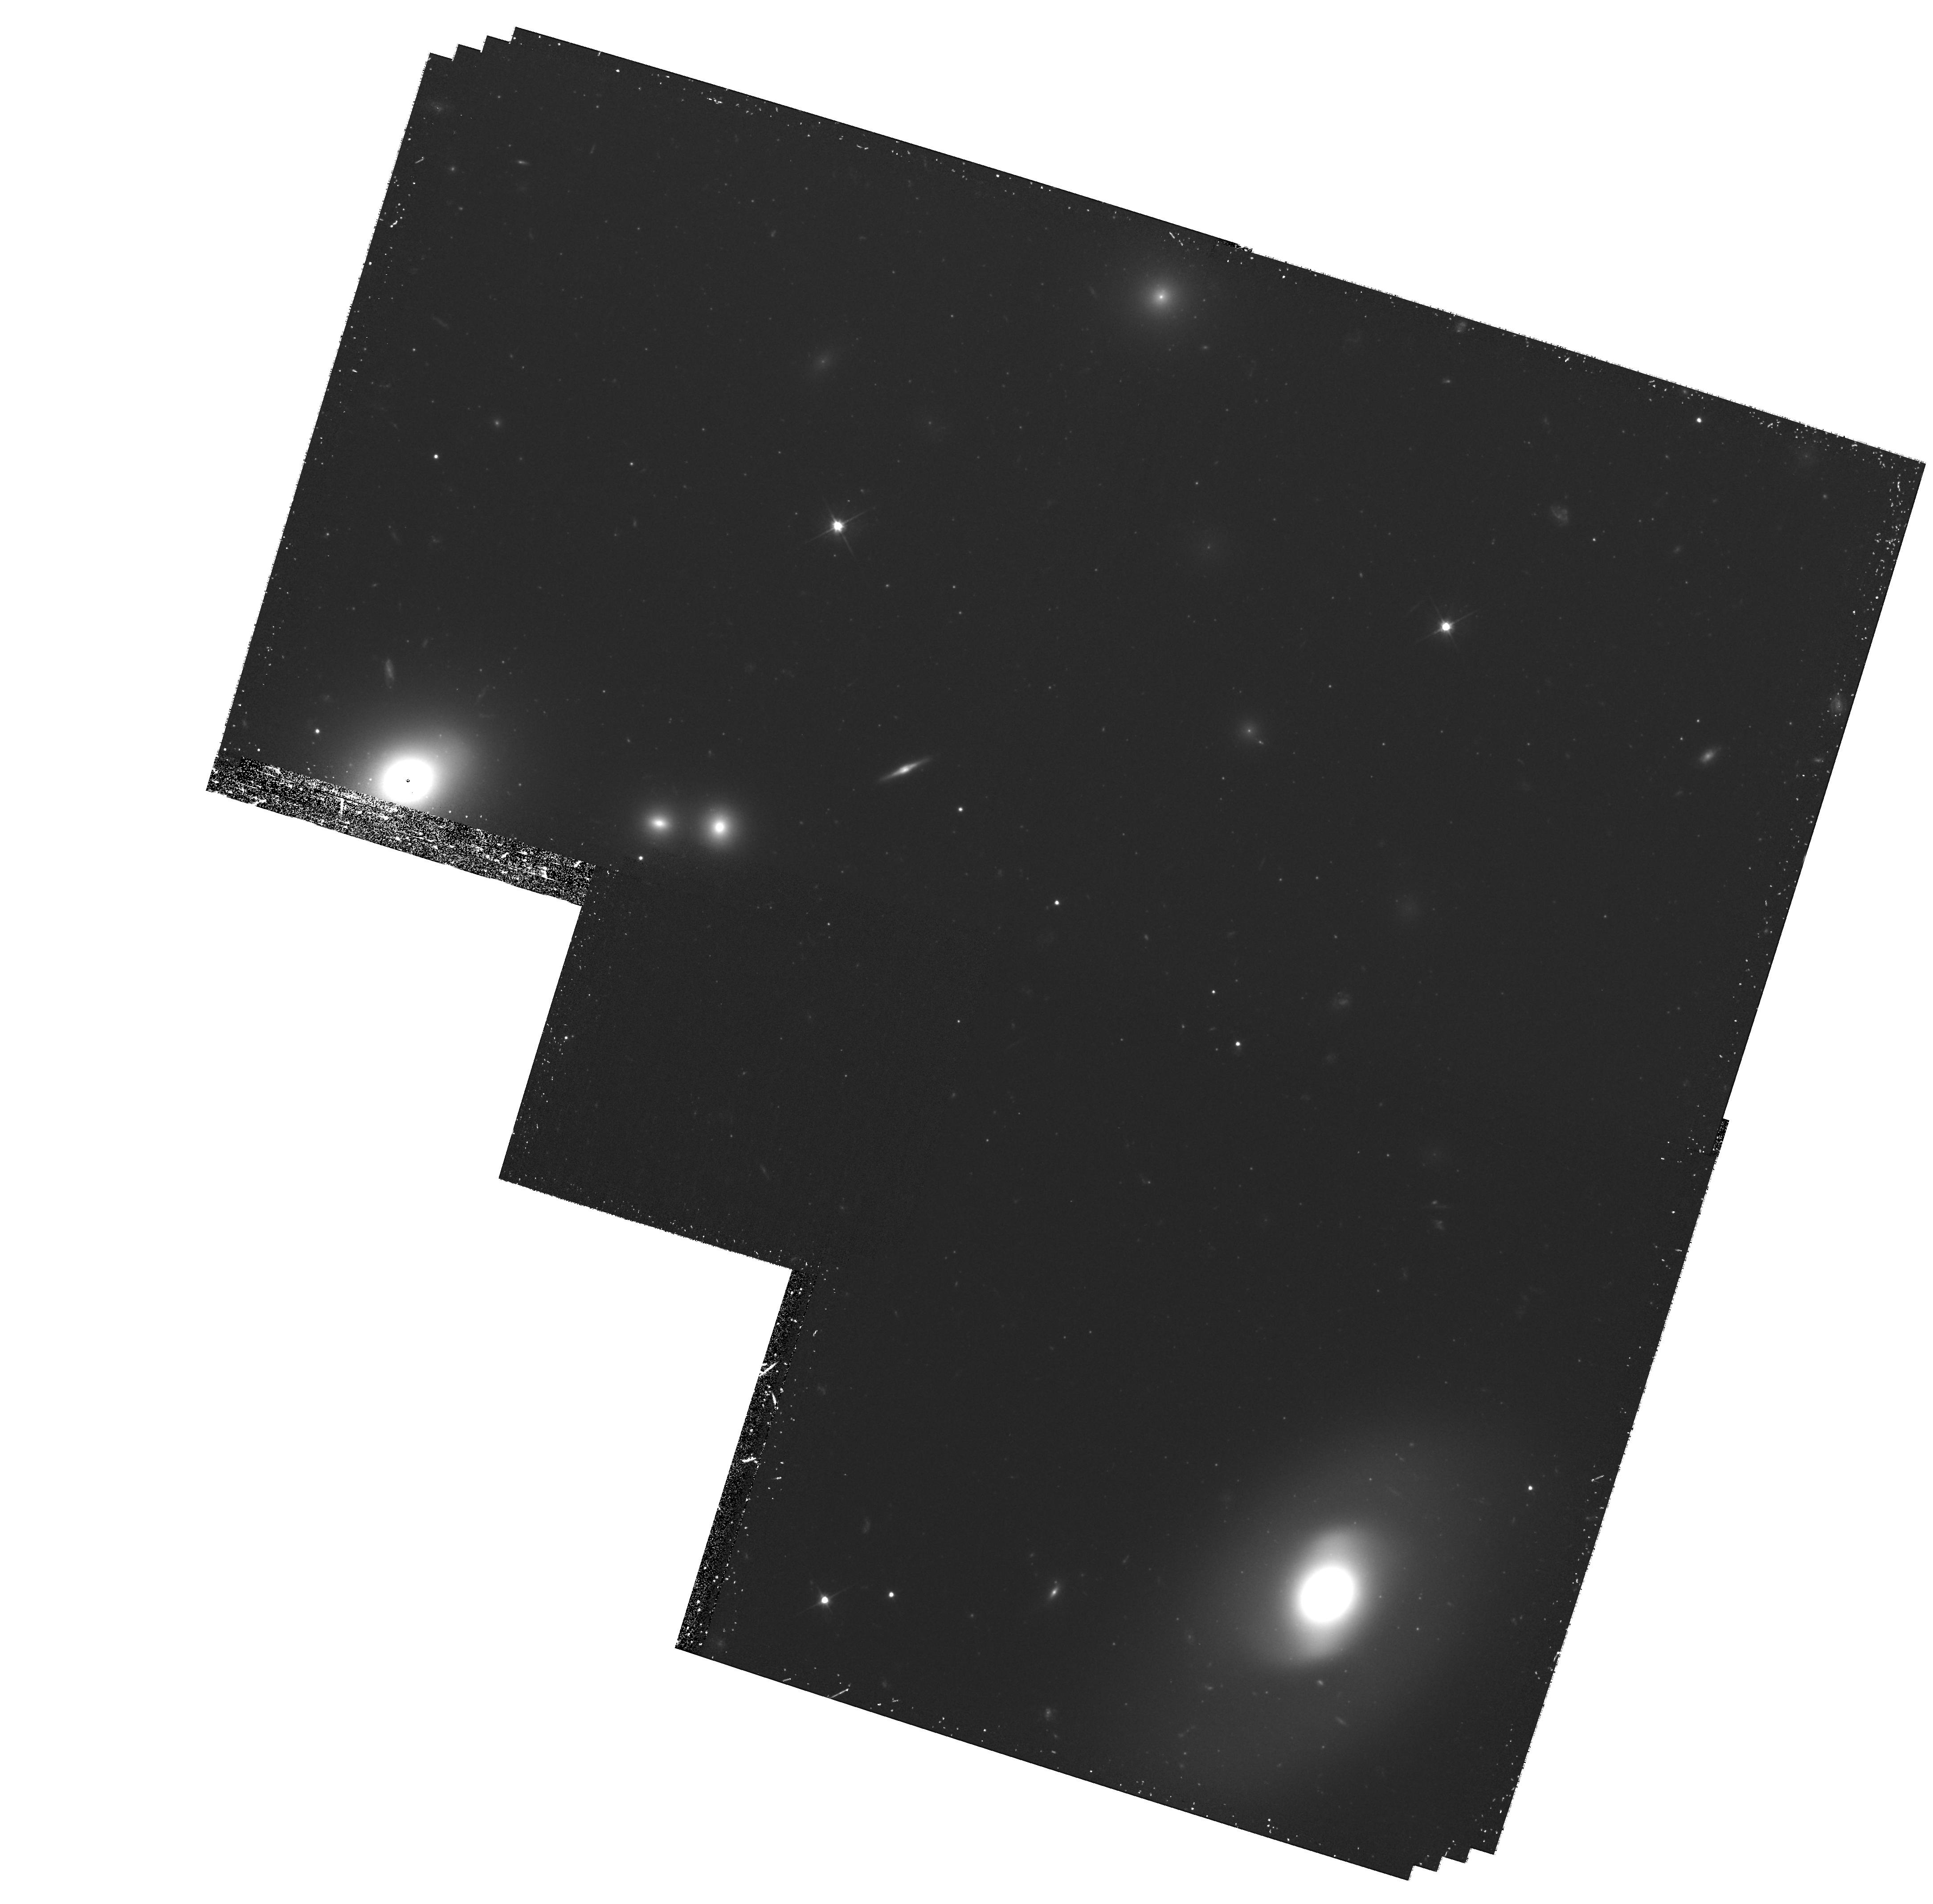
Target: field at RA 194.876°, Dec 27.909°. Instrument: WFPC2/PC. Filter: F606W. Exposure: 1.4 h. Observation ID: hst_10397_52_wfpc2_pc_f606w_u96f52

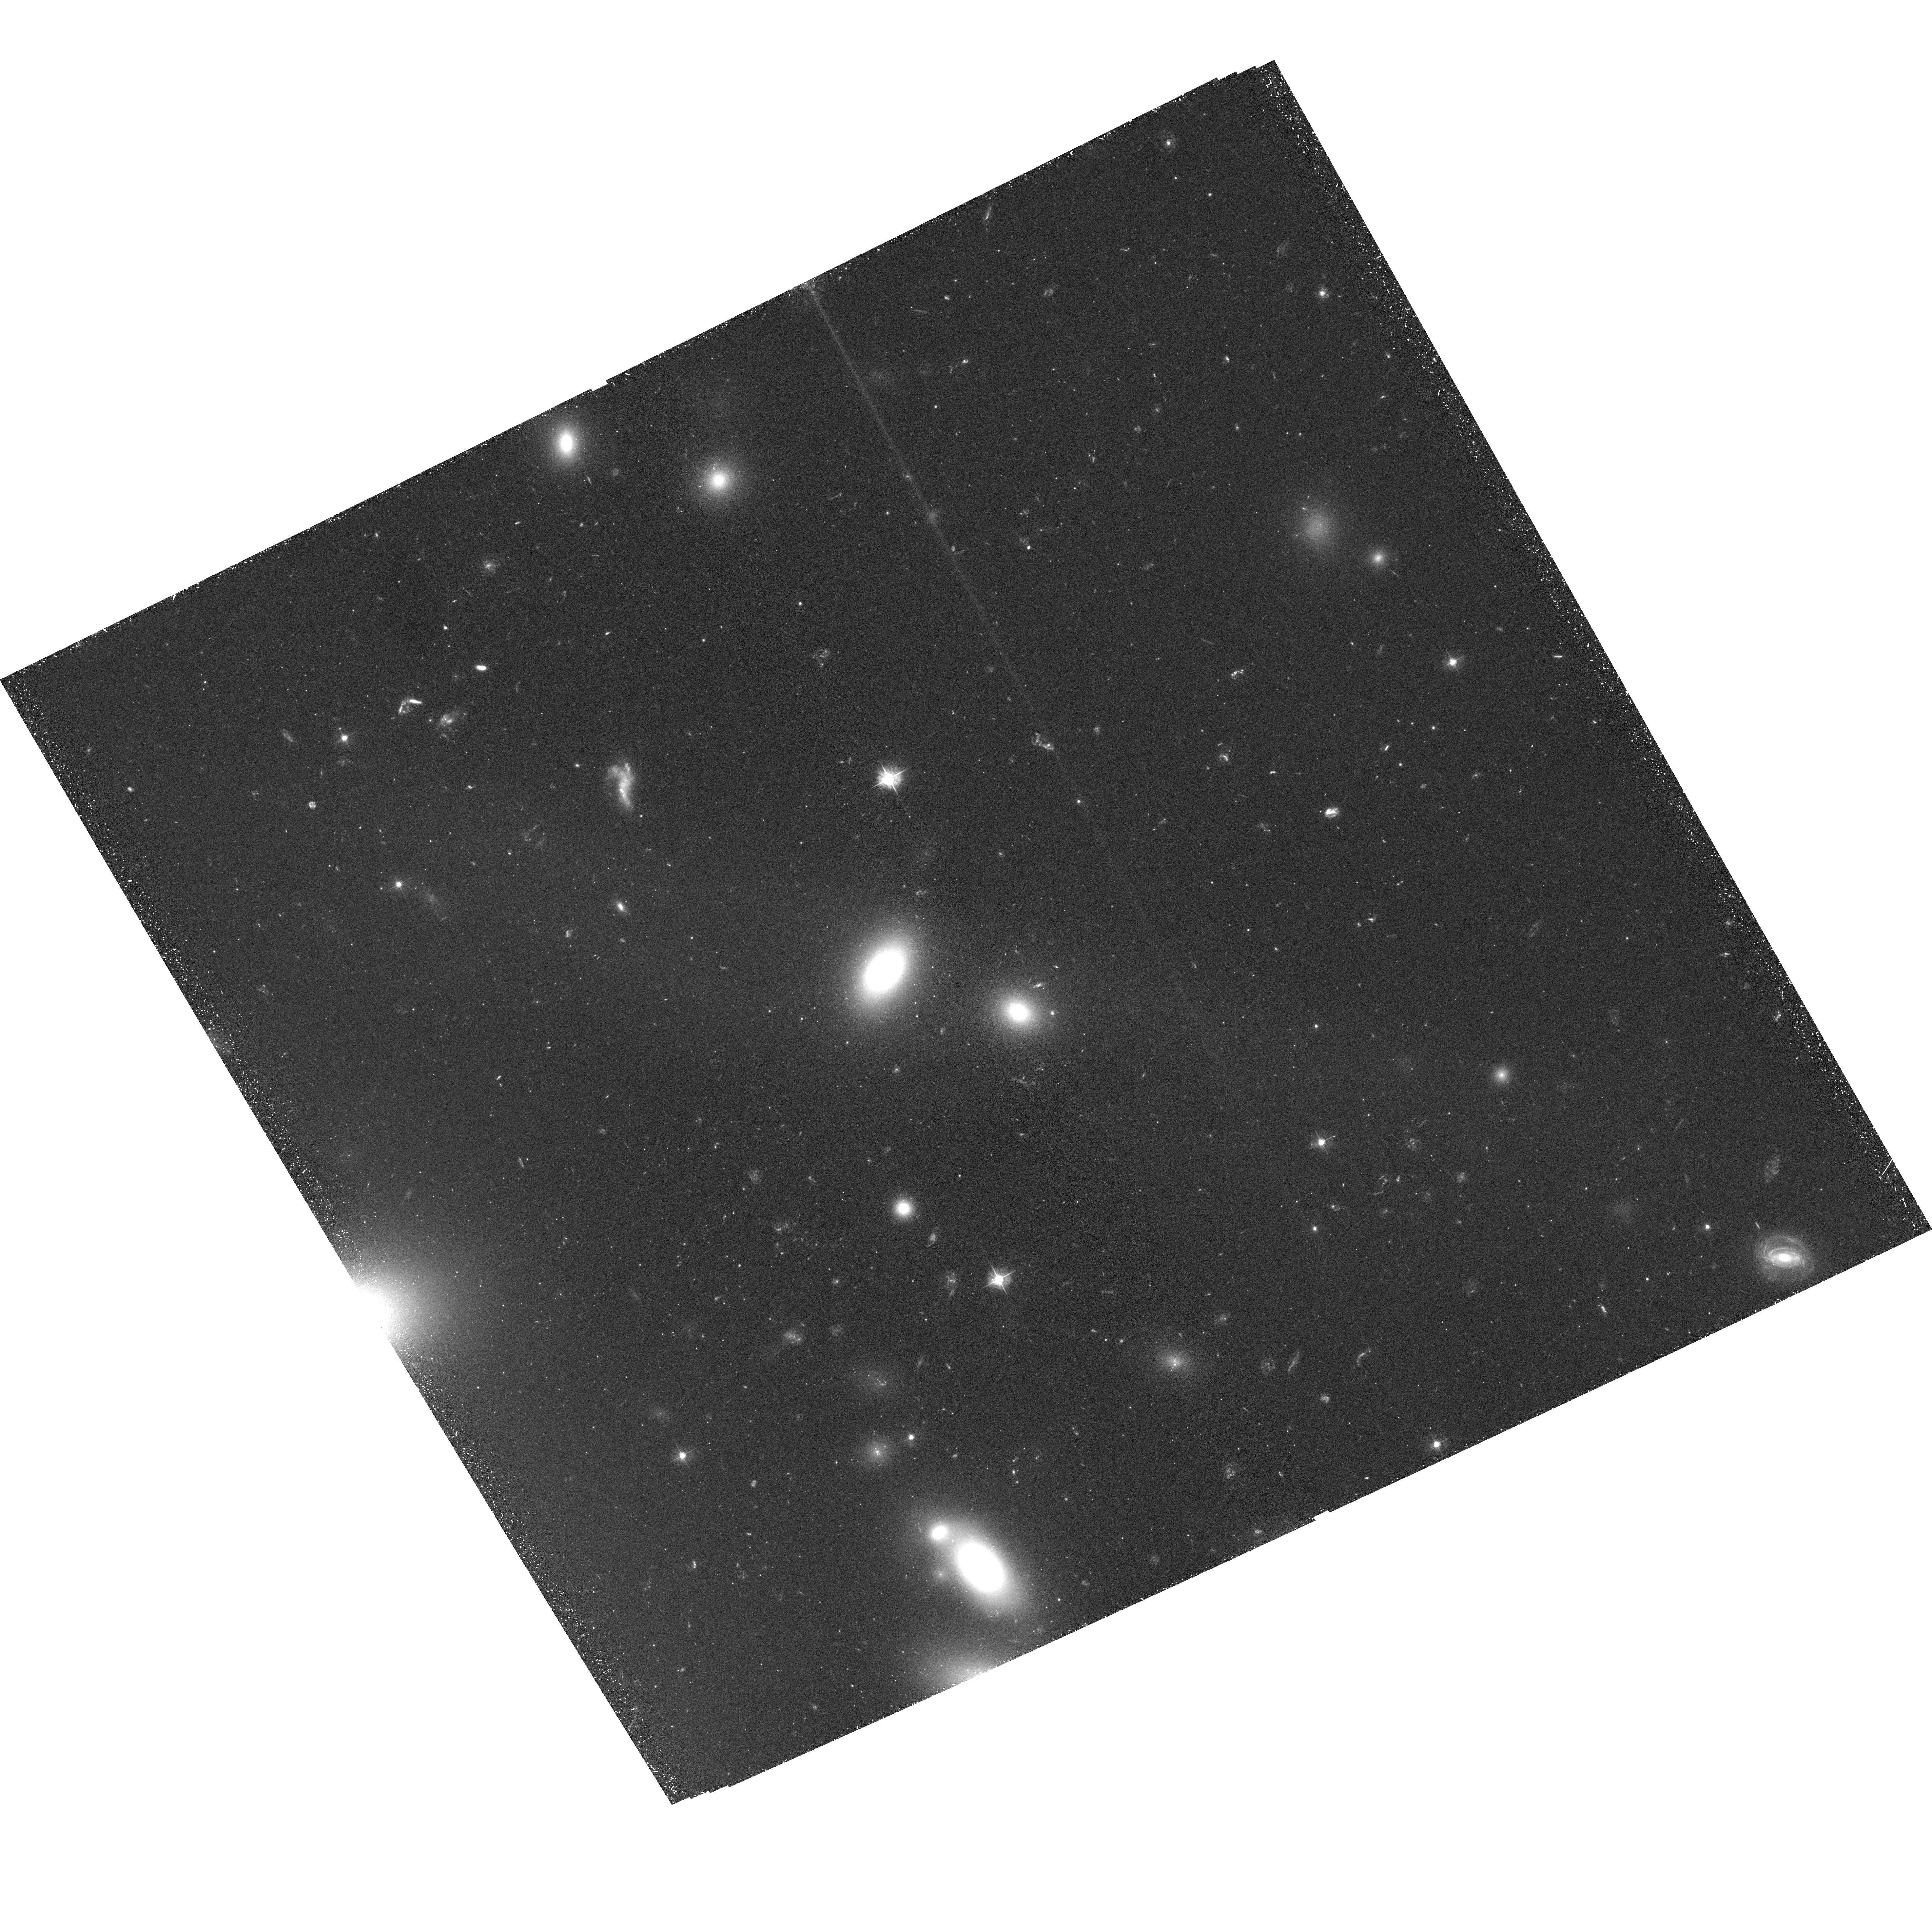
Target: COMA-CLUSTER-PLUME-POS2. Instrument: ACS/WFC. Filter: F435W. Exposure: 1.4 h. Observation ID: hst_10397_52_acs_wfc_f435w_j96f52

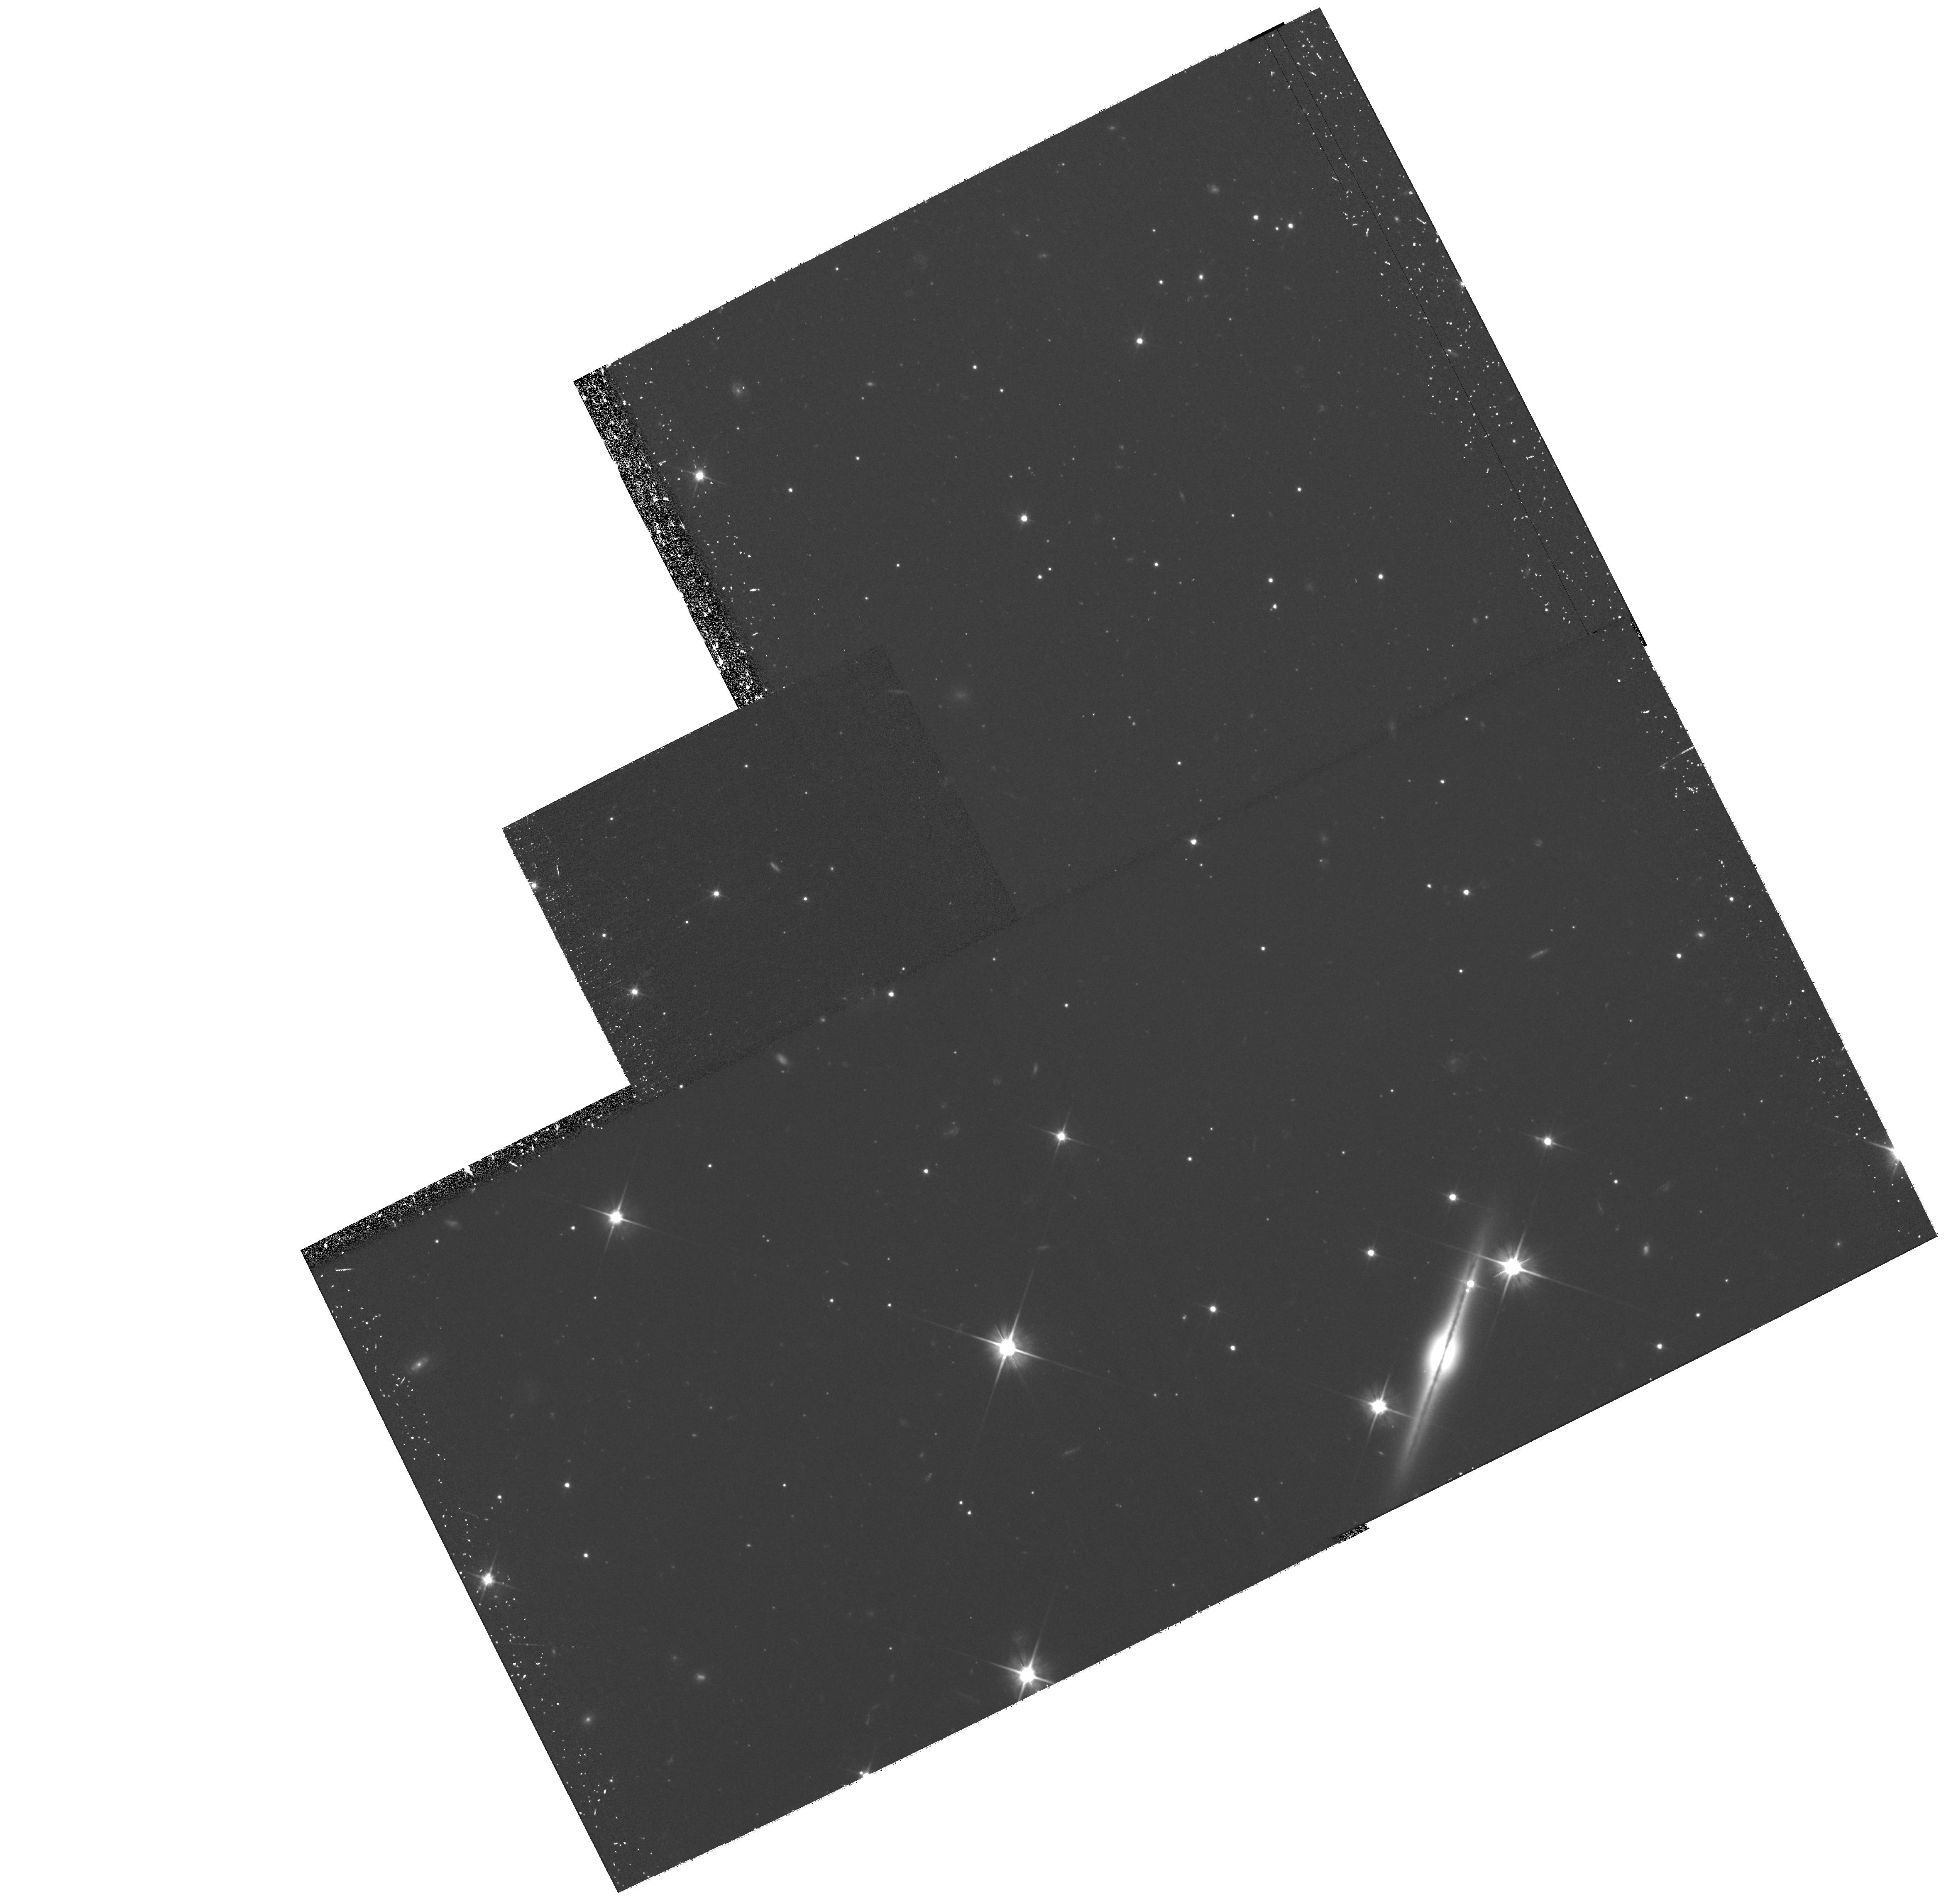
Target: CENTAURUS-CLUSTER-PLUME. Instrument: WFPC2/PC. Filter: F606W. Exposure: 1.5 h. Observation ID: hst_10397_01_wfpc2_pc_f606w_u96f01

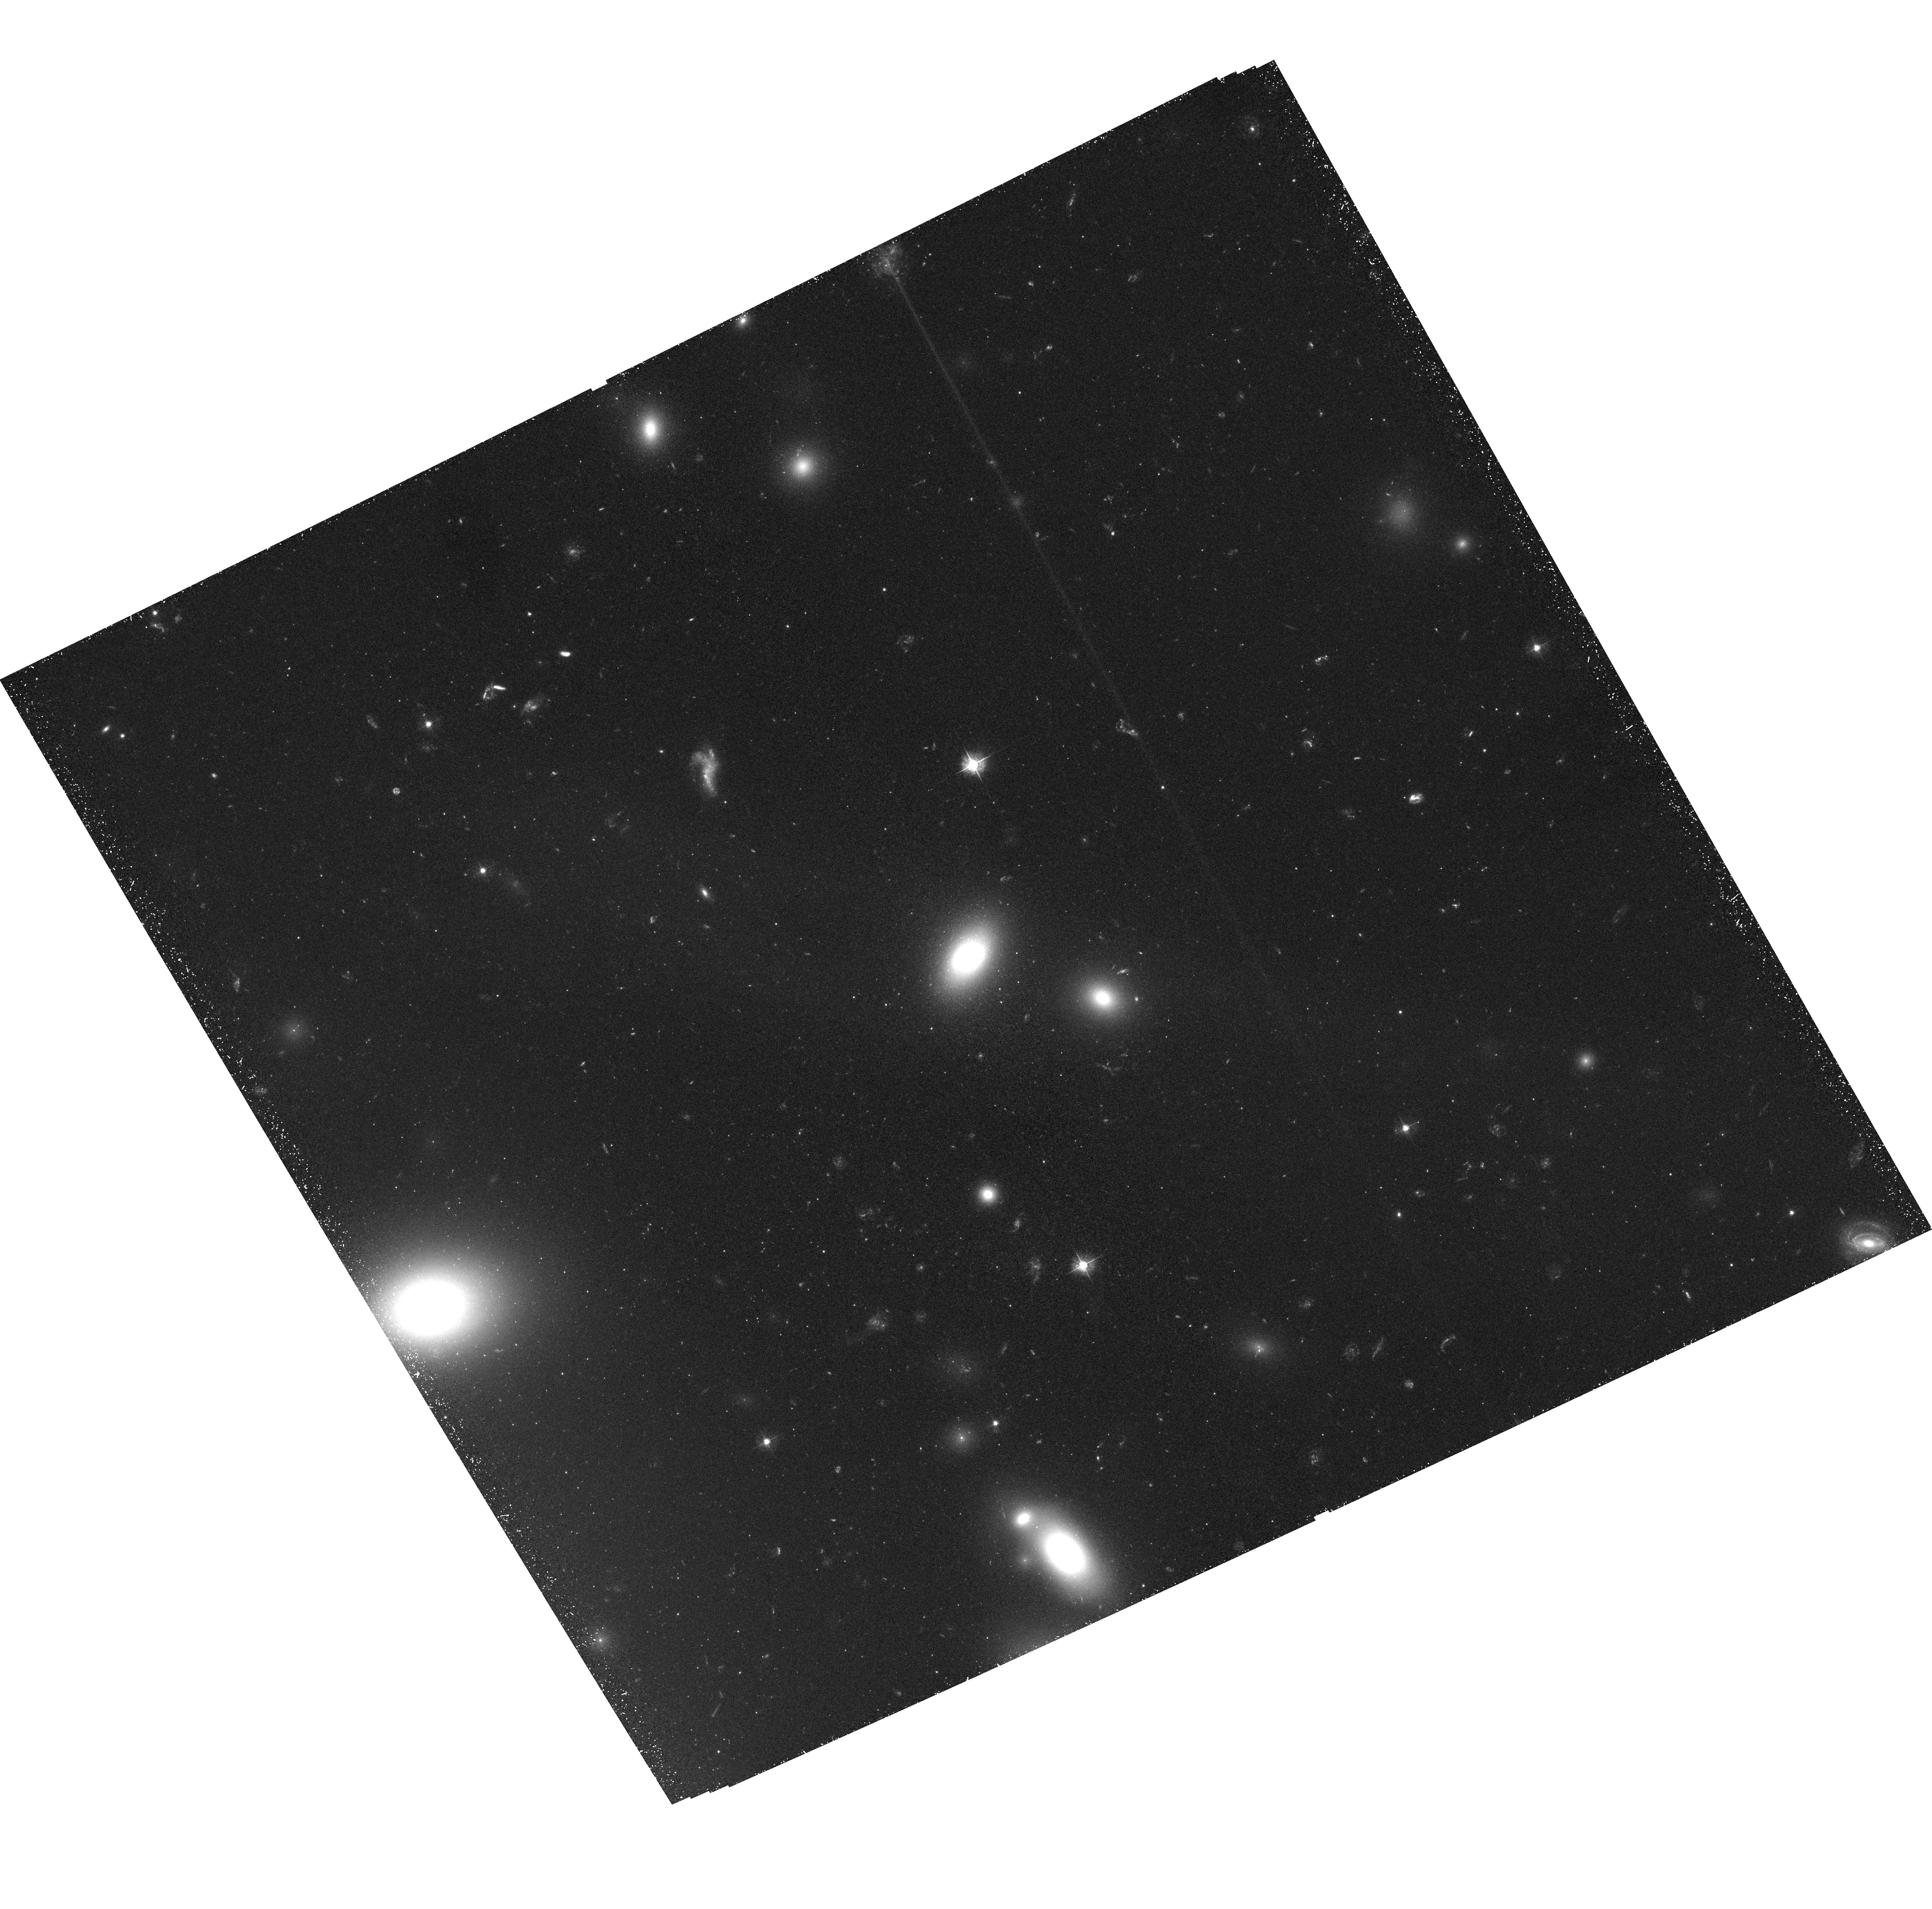
Target: COMA-CLUSTER-PLUME-POS3. Instrument: ACS/WFC. Filter: F435W. Exposure: 1.4 h. Observation ID: hst_10397_03_acs_wfc_f435w_j96f03

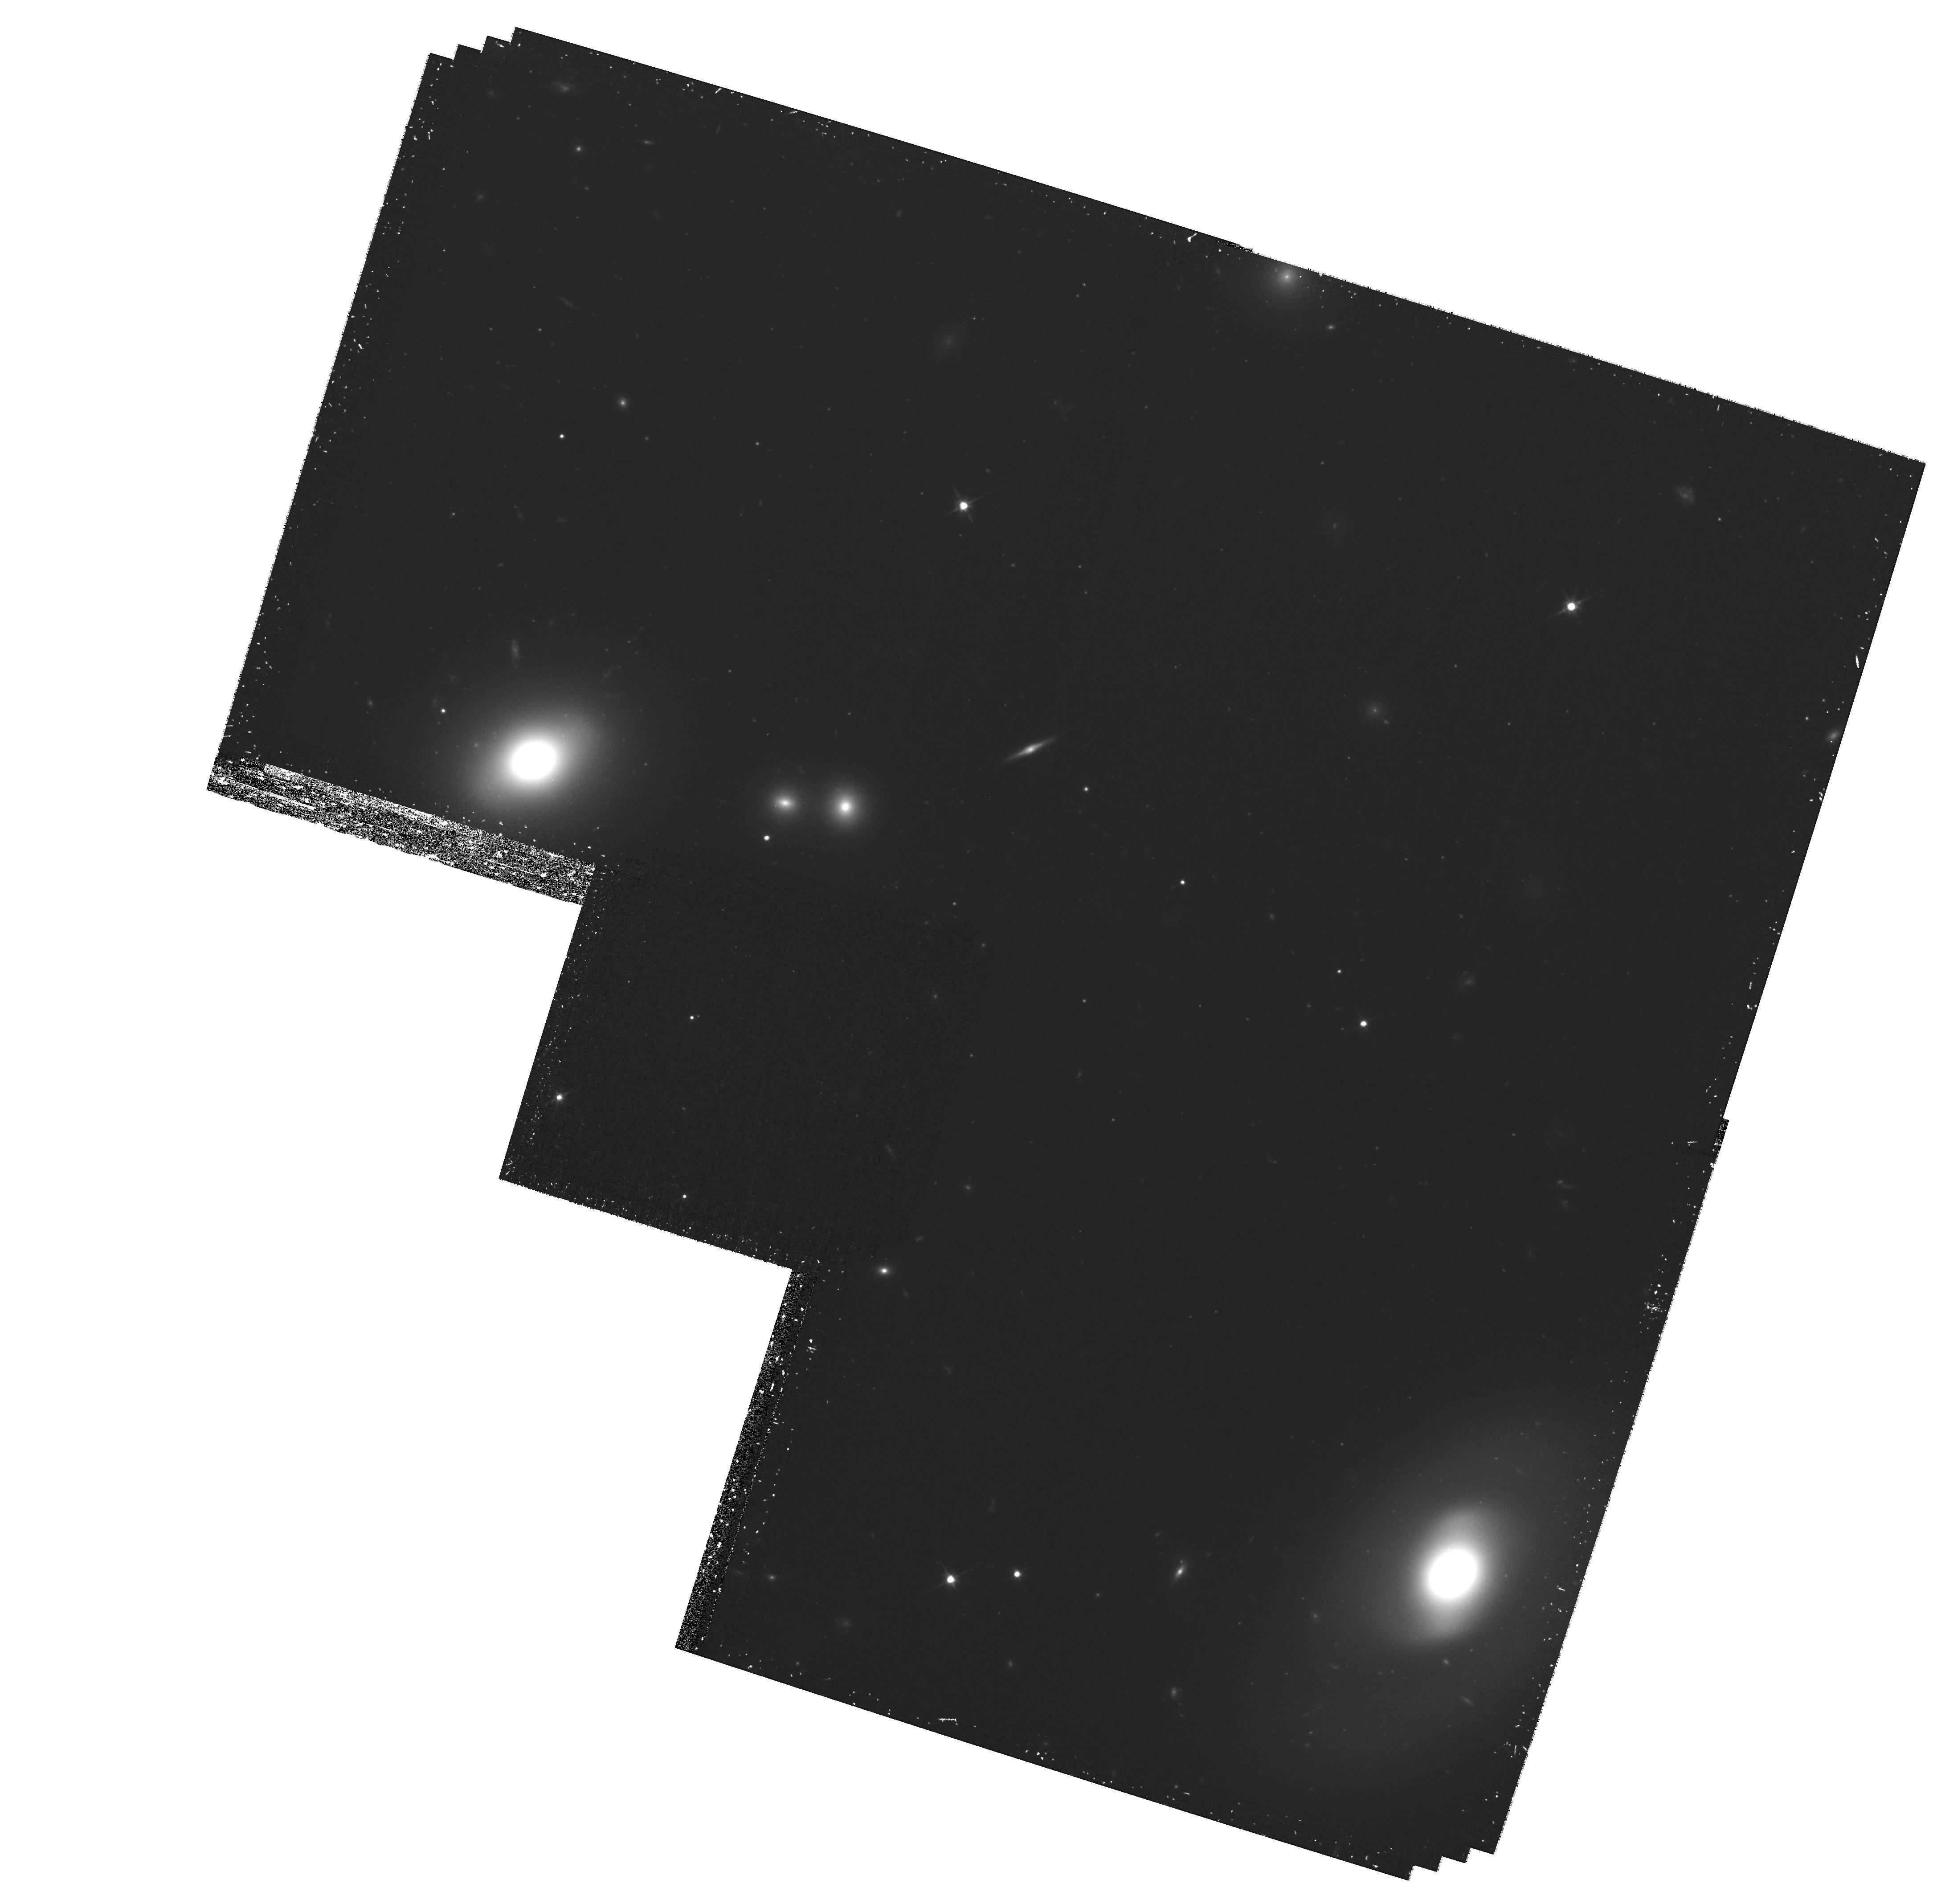
Target: field at RA 194.880°, Dec 27.908°. Instrument: WFPC2/PC. Filter: F814W. Exposure: 1.4 h. Observation ID: hst_10397_03_wfpc2_pc_f814w_u96f03

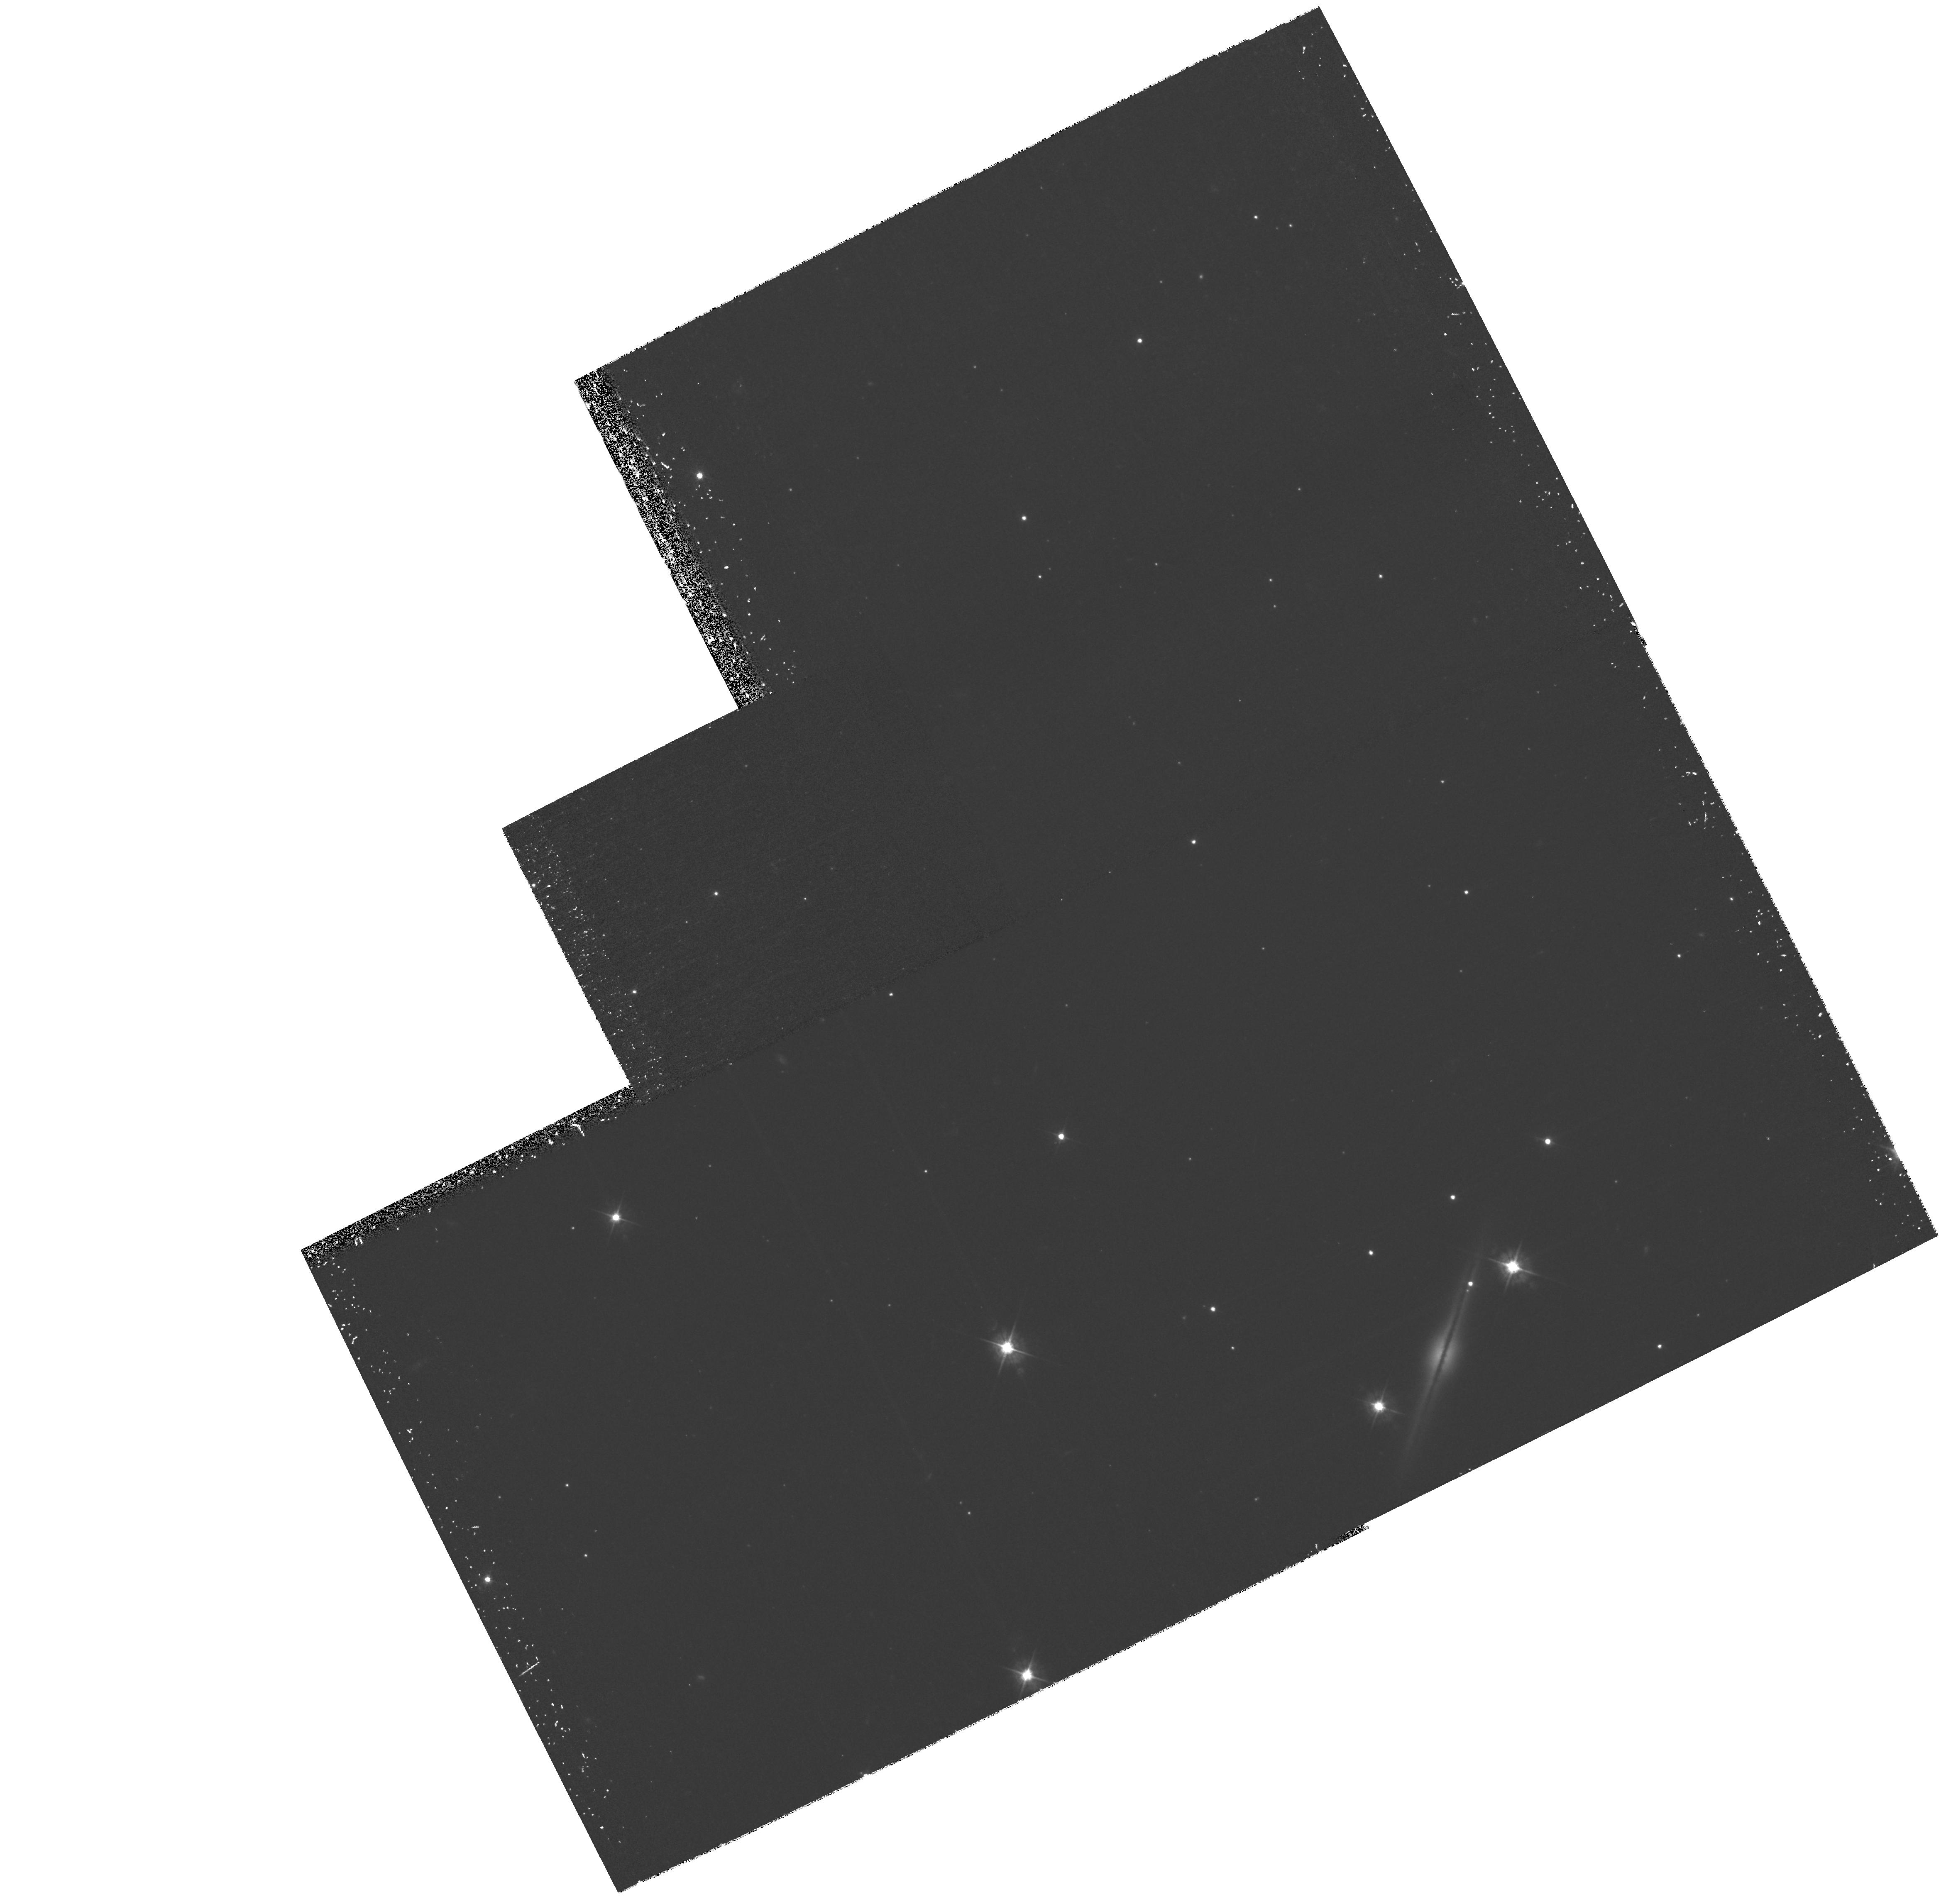
Target: CENTAURUS-CLUSTER-PLUME. Instrument: WFPC2/PC. Filter: F450W. Exposure: 1.4 h. Observation ID: hst_10397_01_wfpc2_pc_f450w_u96f01

The Ghosts of Galaxies: Tidal Debris and the Formation of Clusters (PI: West, Michael J.)

Intergalactic stellar populations and tidal debris are now recognized as important components of galaxy clusters. This project examines the interrelated processes of galaxy destruction, recycling of tidal debris, and creation of dwarf galaxies and intergalactic star clusters, all of which are part of the grand scheme of cluster formation. We propose deep multicolor imaging of two examples of newly created tidal debris, the spectacular plumes in the Centaurus and Coma clusters. The Centaurus observations will extend our earlier work, which demonstrated the existence of tidal debris dwarf galaxies and star cluster in the body of the Centaurus plume. Deep ACS/WFC observations can determine rough ages and cluster membership, better characterizing the new debris. The Coma observations will reproduce this work for a second plume feature, in the quintessential rich cluster of galaxies. Parallel WFPC2 observations will investigate the central intracluster spaces at the bottom of the each cluster's potential, where older debris is thickest.